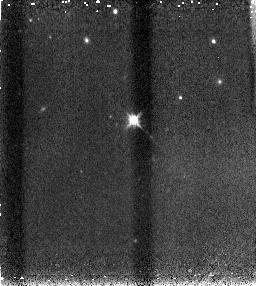
Target: SN2005CF. Instrument: NICMOS/NIC3. Filter: F160W. Exposure: 4 min. Observation ID: n90zl6030

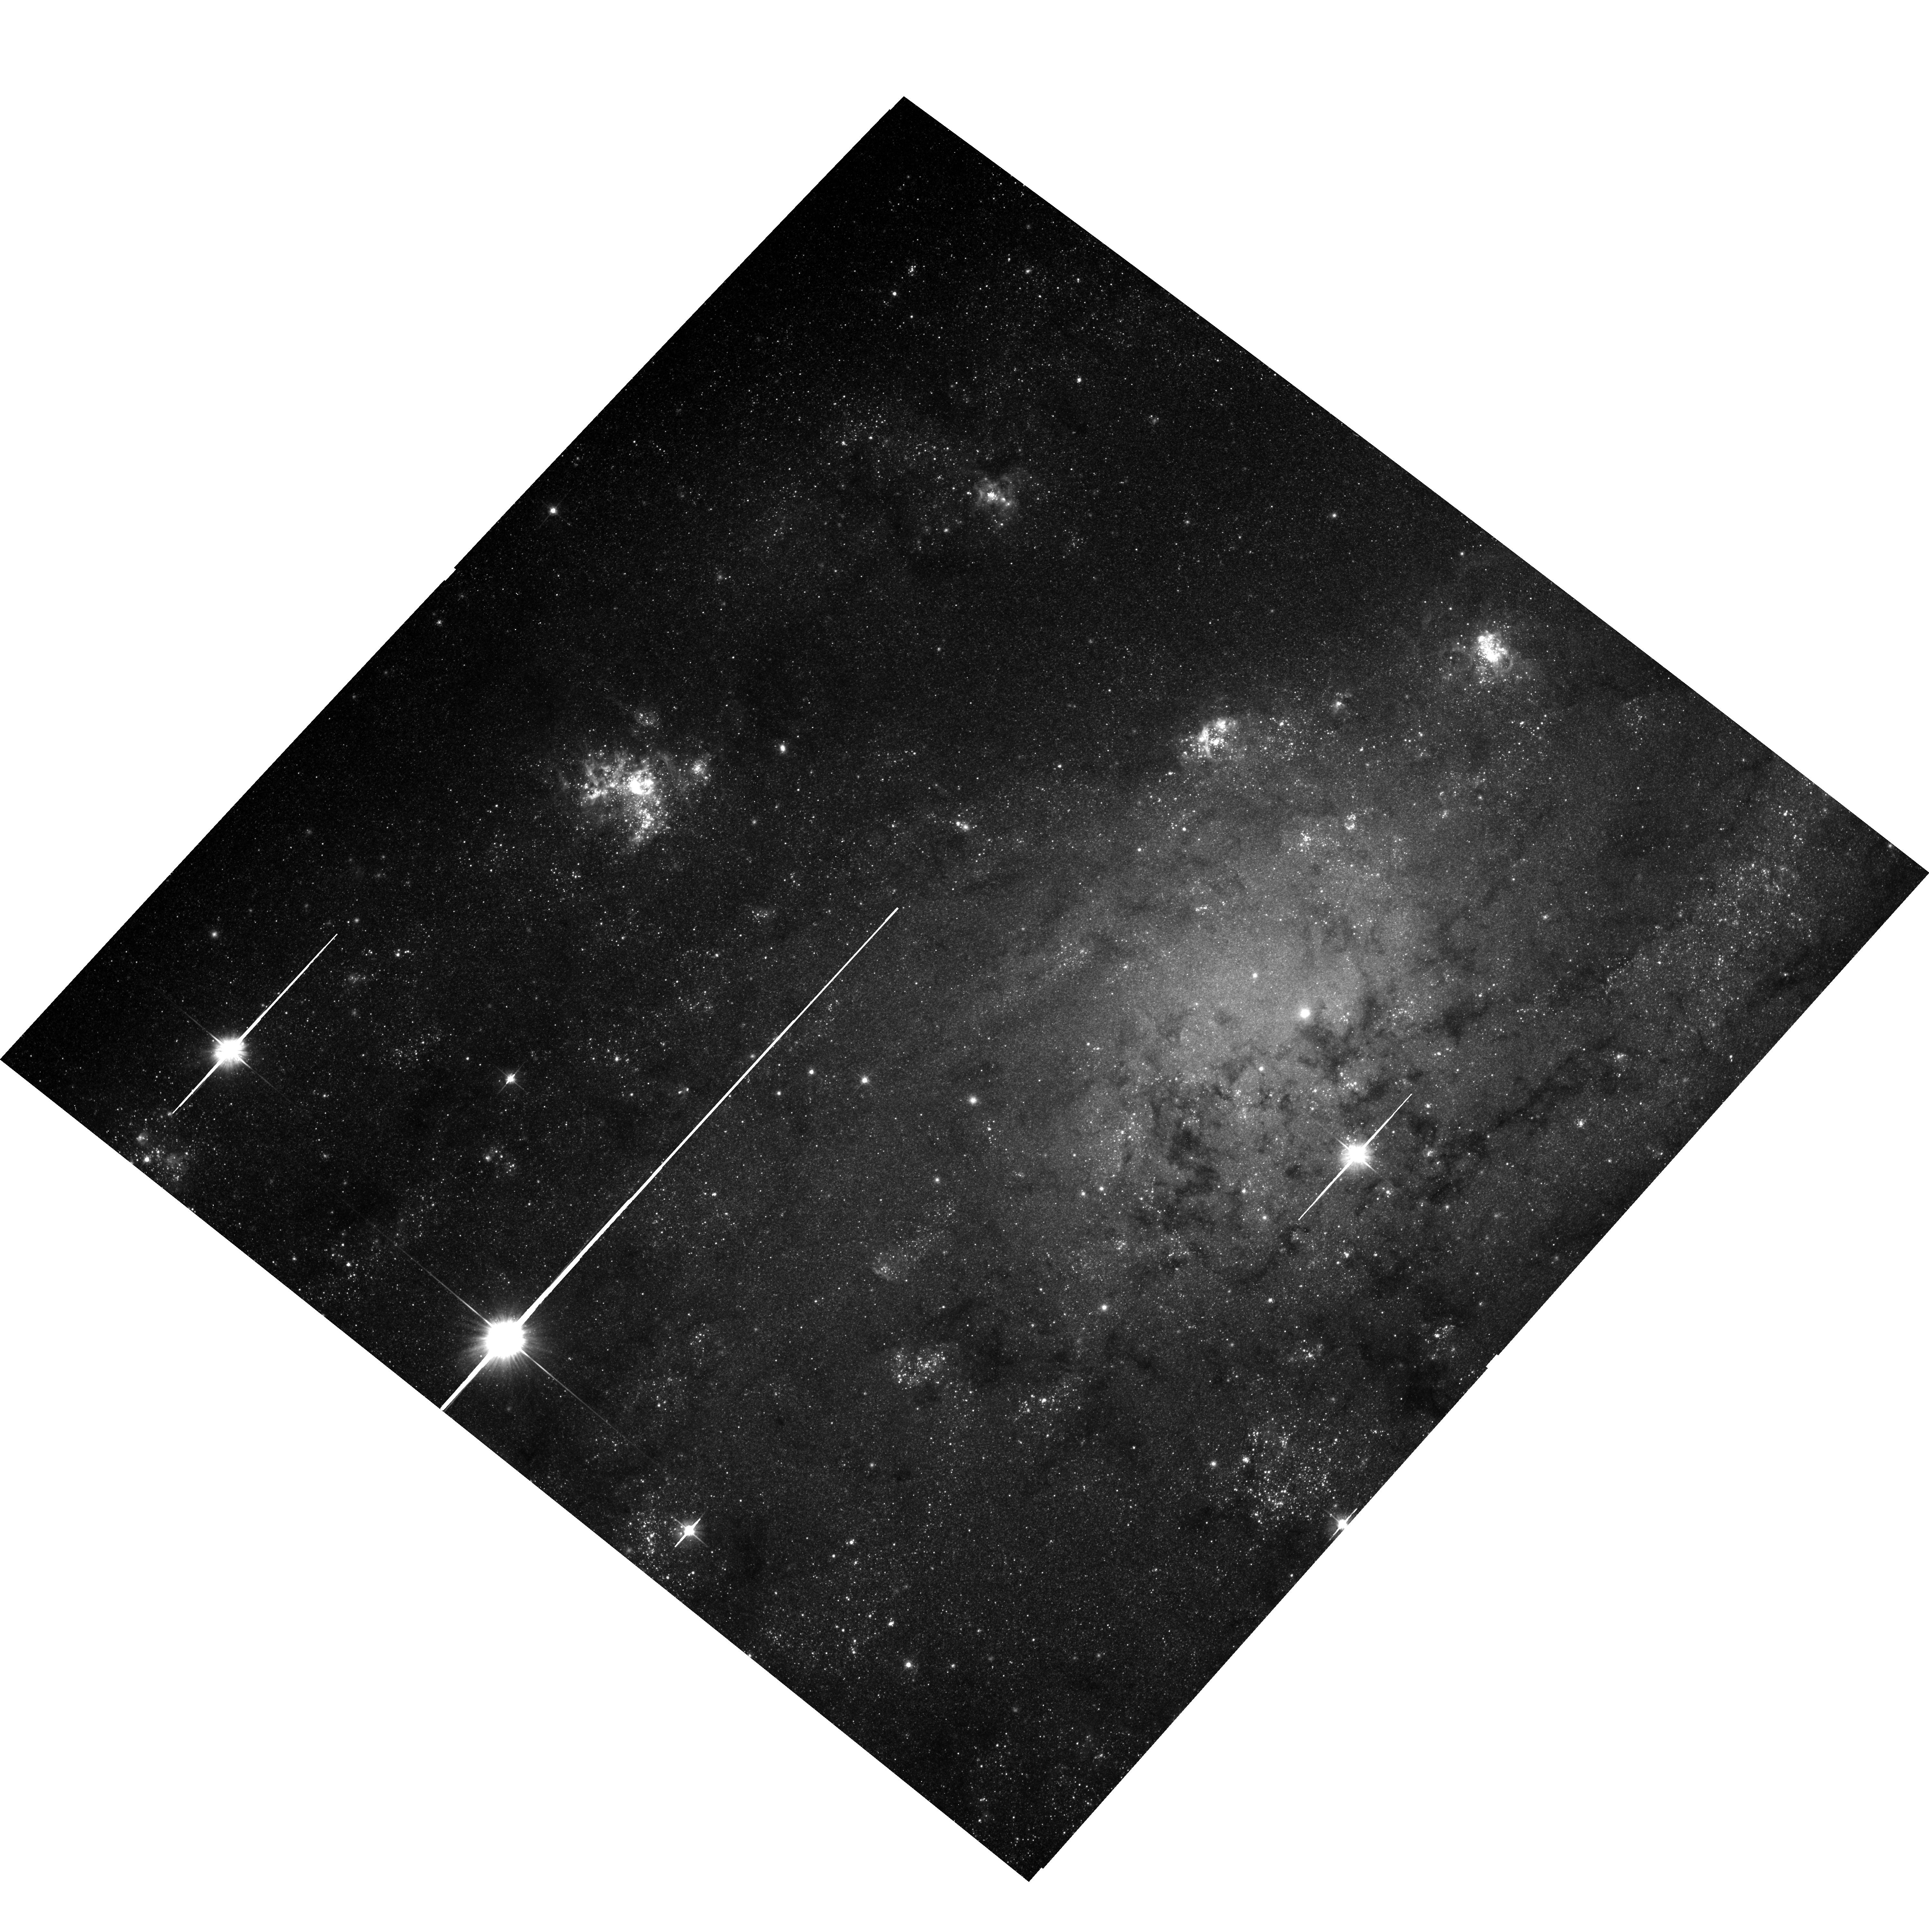
Target: SN-NGC2403-PR. Instrument: ACS/WFC. Filter: F606W. Exposure: 12 min. Observation ID: hst_10182_x1_acs_wfc_f606w_j90zx1

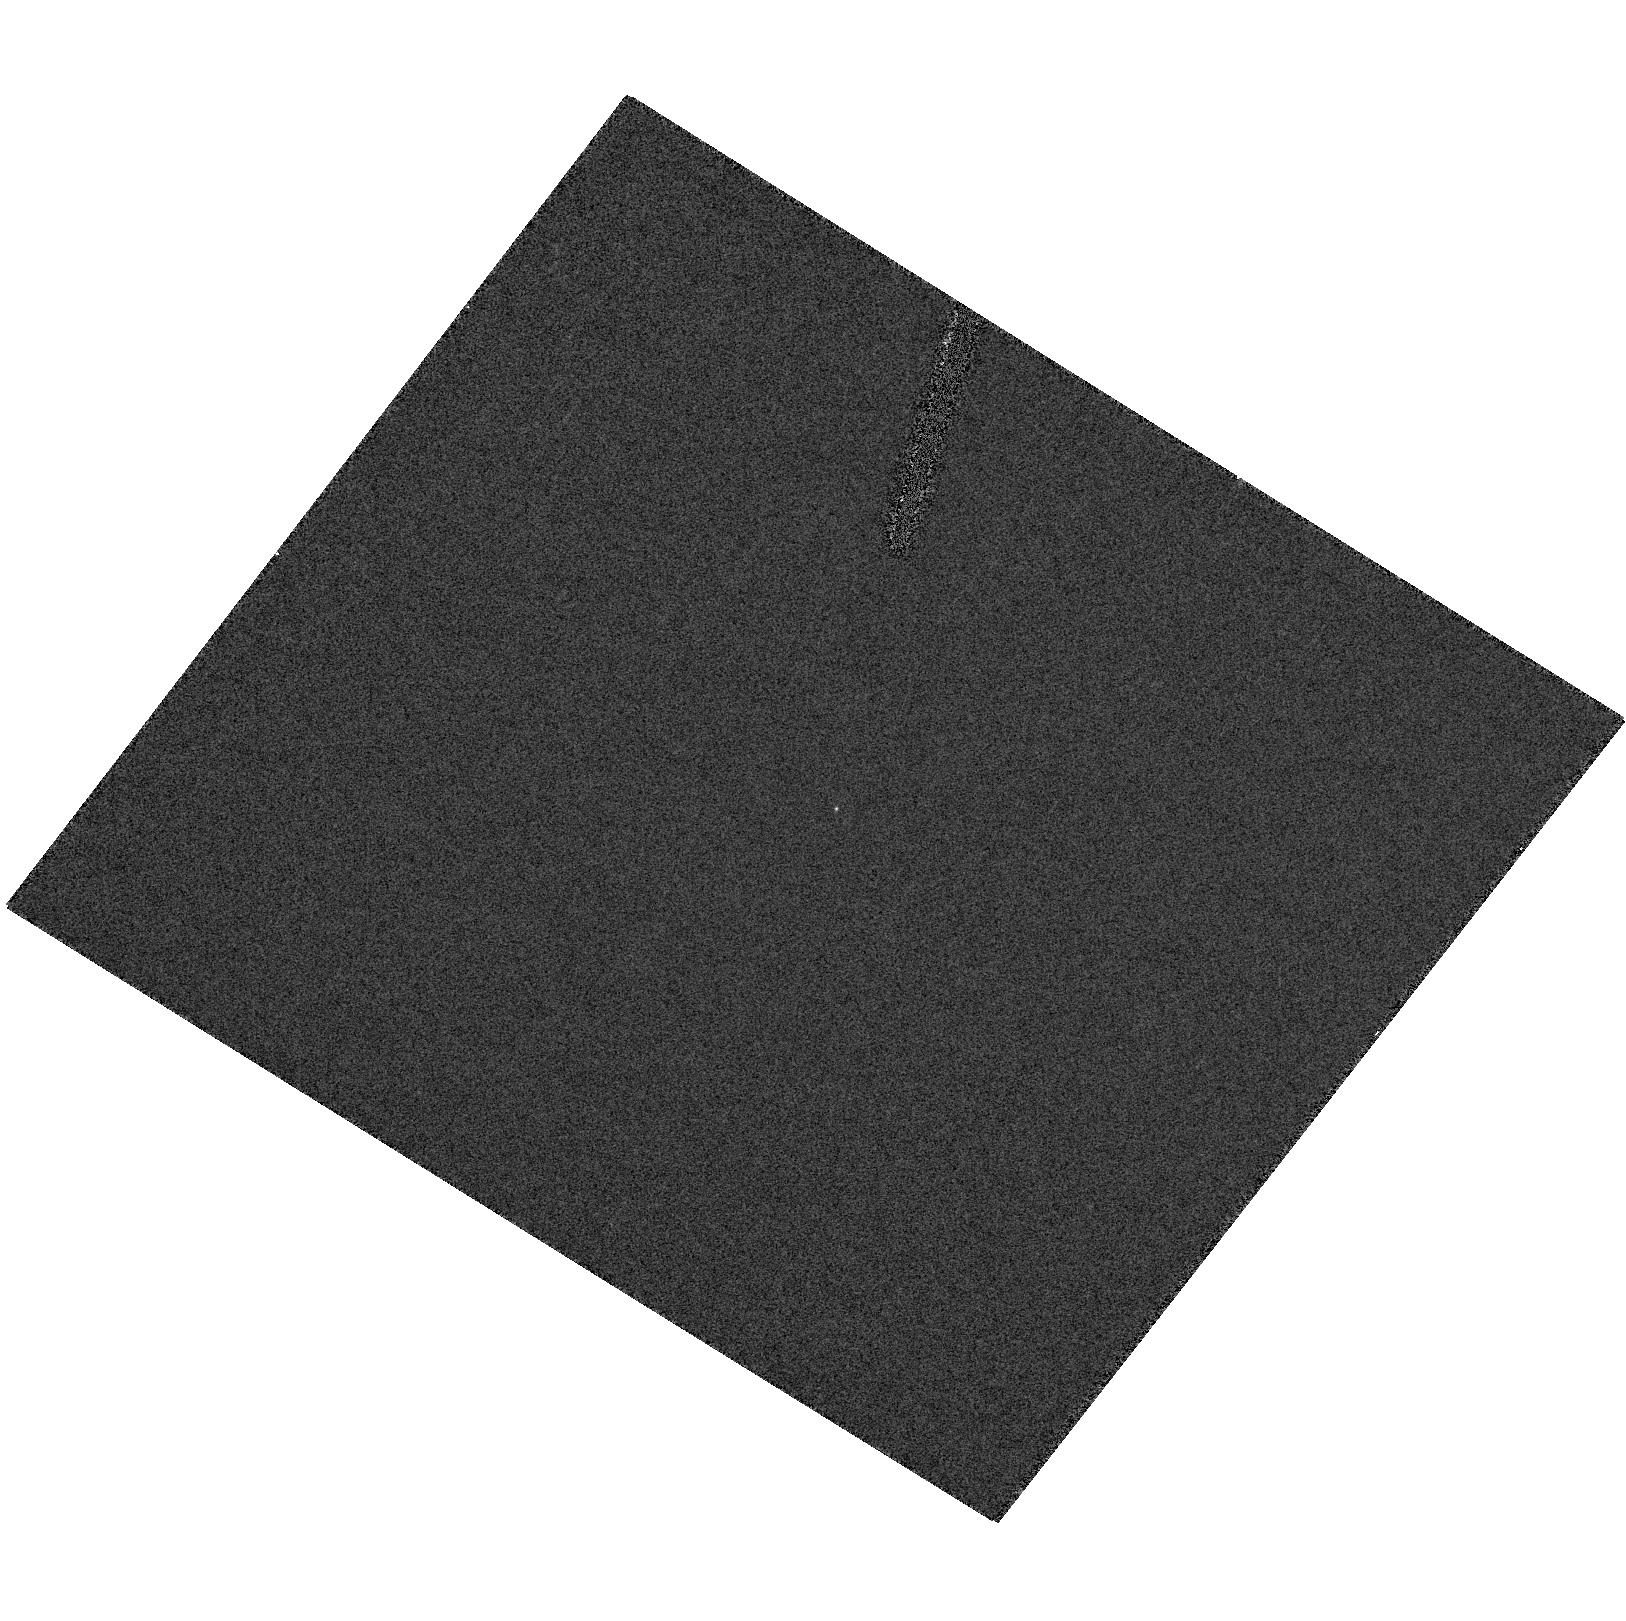
Target: SN2004EF. Instrument: ACS/HRC. Filter: F250W. Exposure: 2 min. Observation ID: hst_10182_a2_acs_hrc_f250w_j90za2

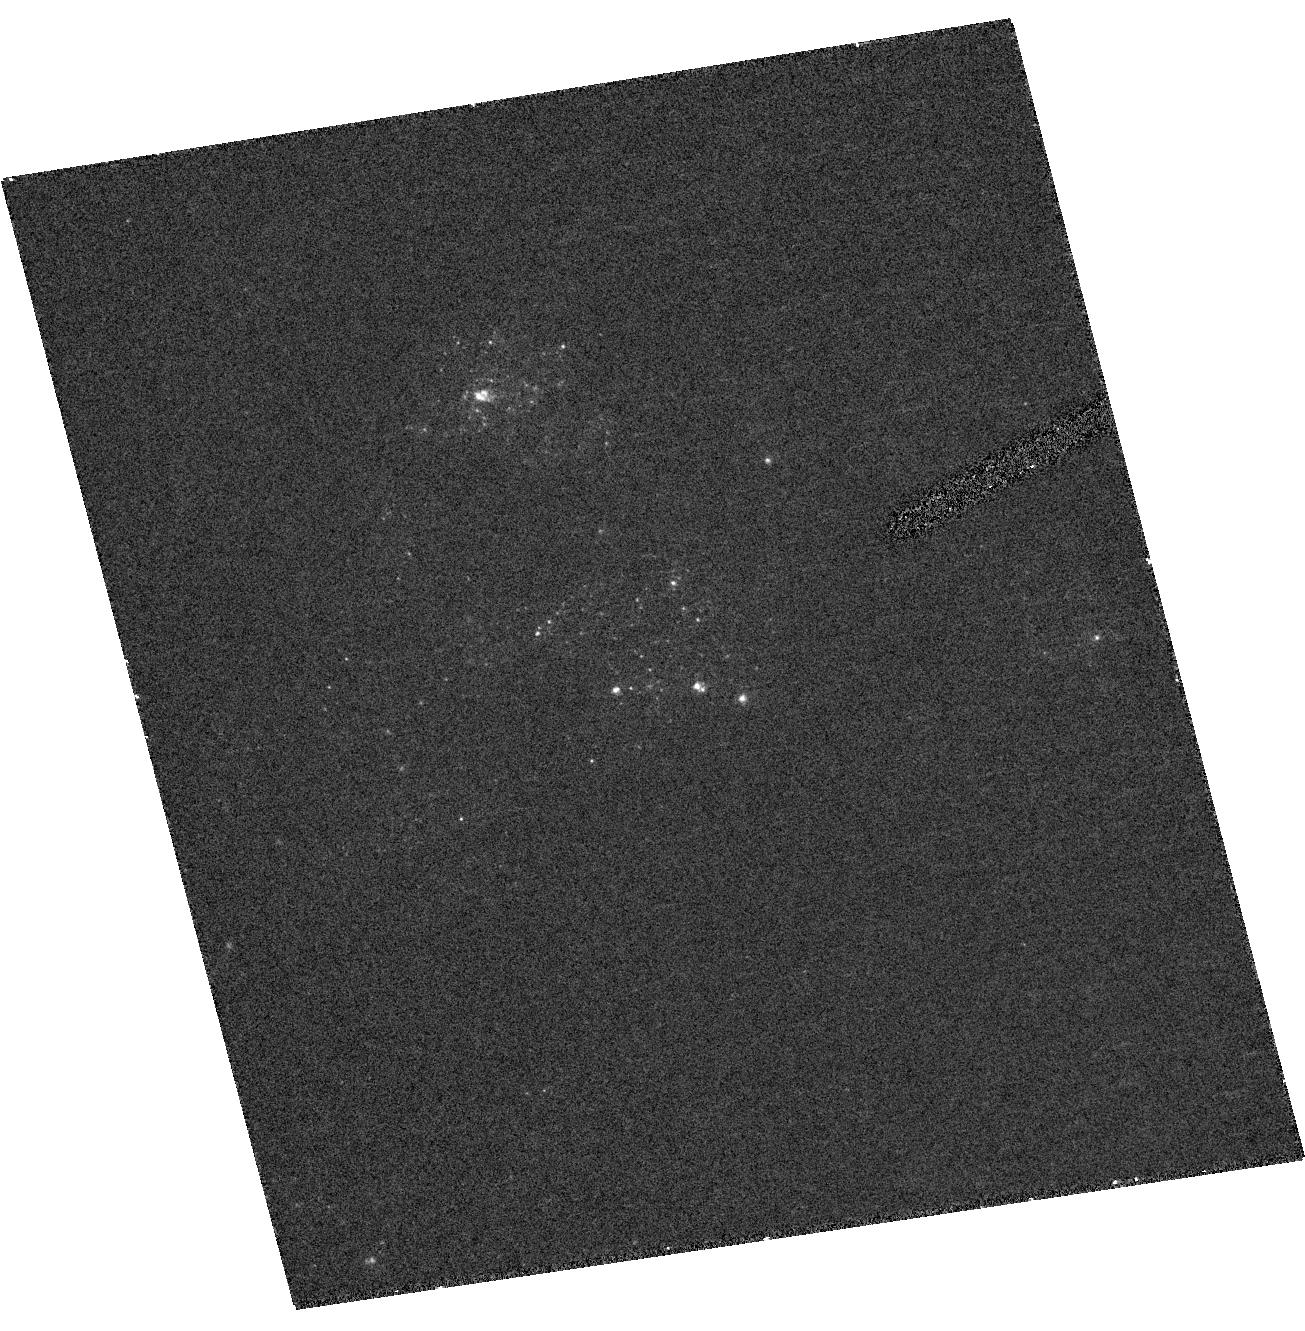
Target: SN2005CS. Instrument: ACS/HRC. Filter: F250W. Exposure: 8 min. Observation ID: hst_10182_p5_acs_hrc_f250w_j90zp5

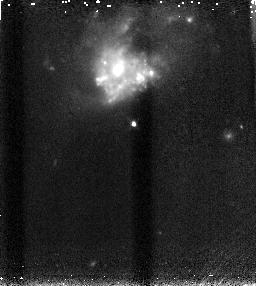
Target: SN2005M. Instrument: NICMOS/NIC3. Filter: F160W. Exposure: 4 min. Observation ID: n90ze2030

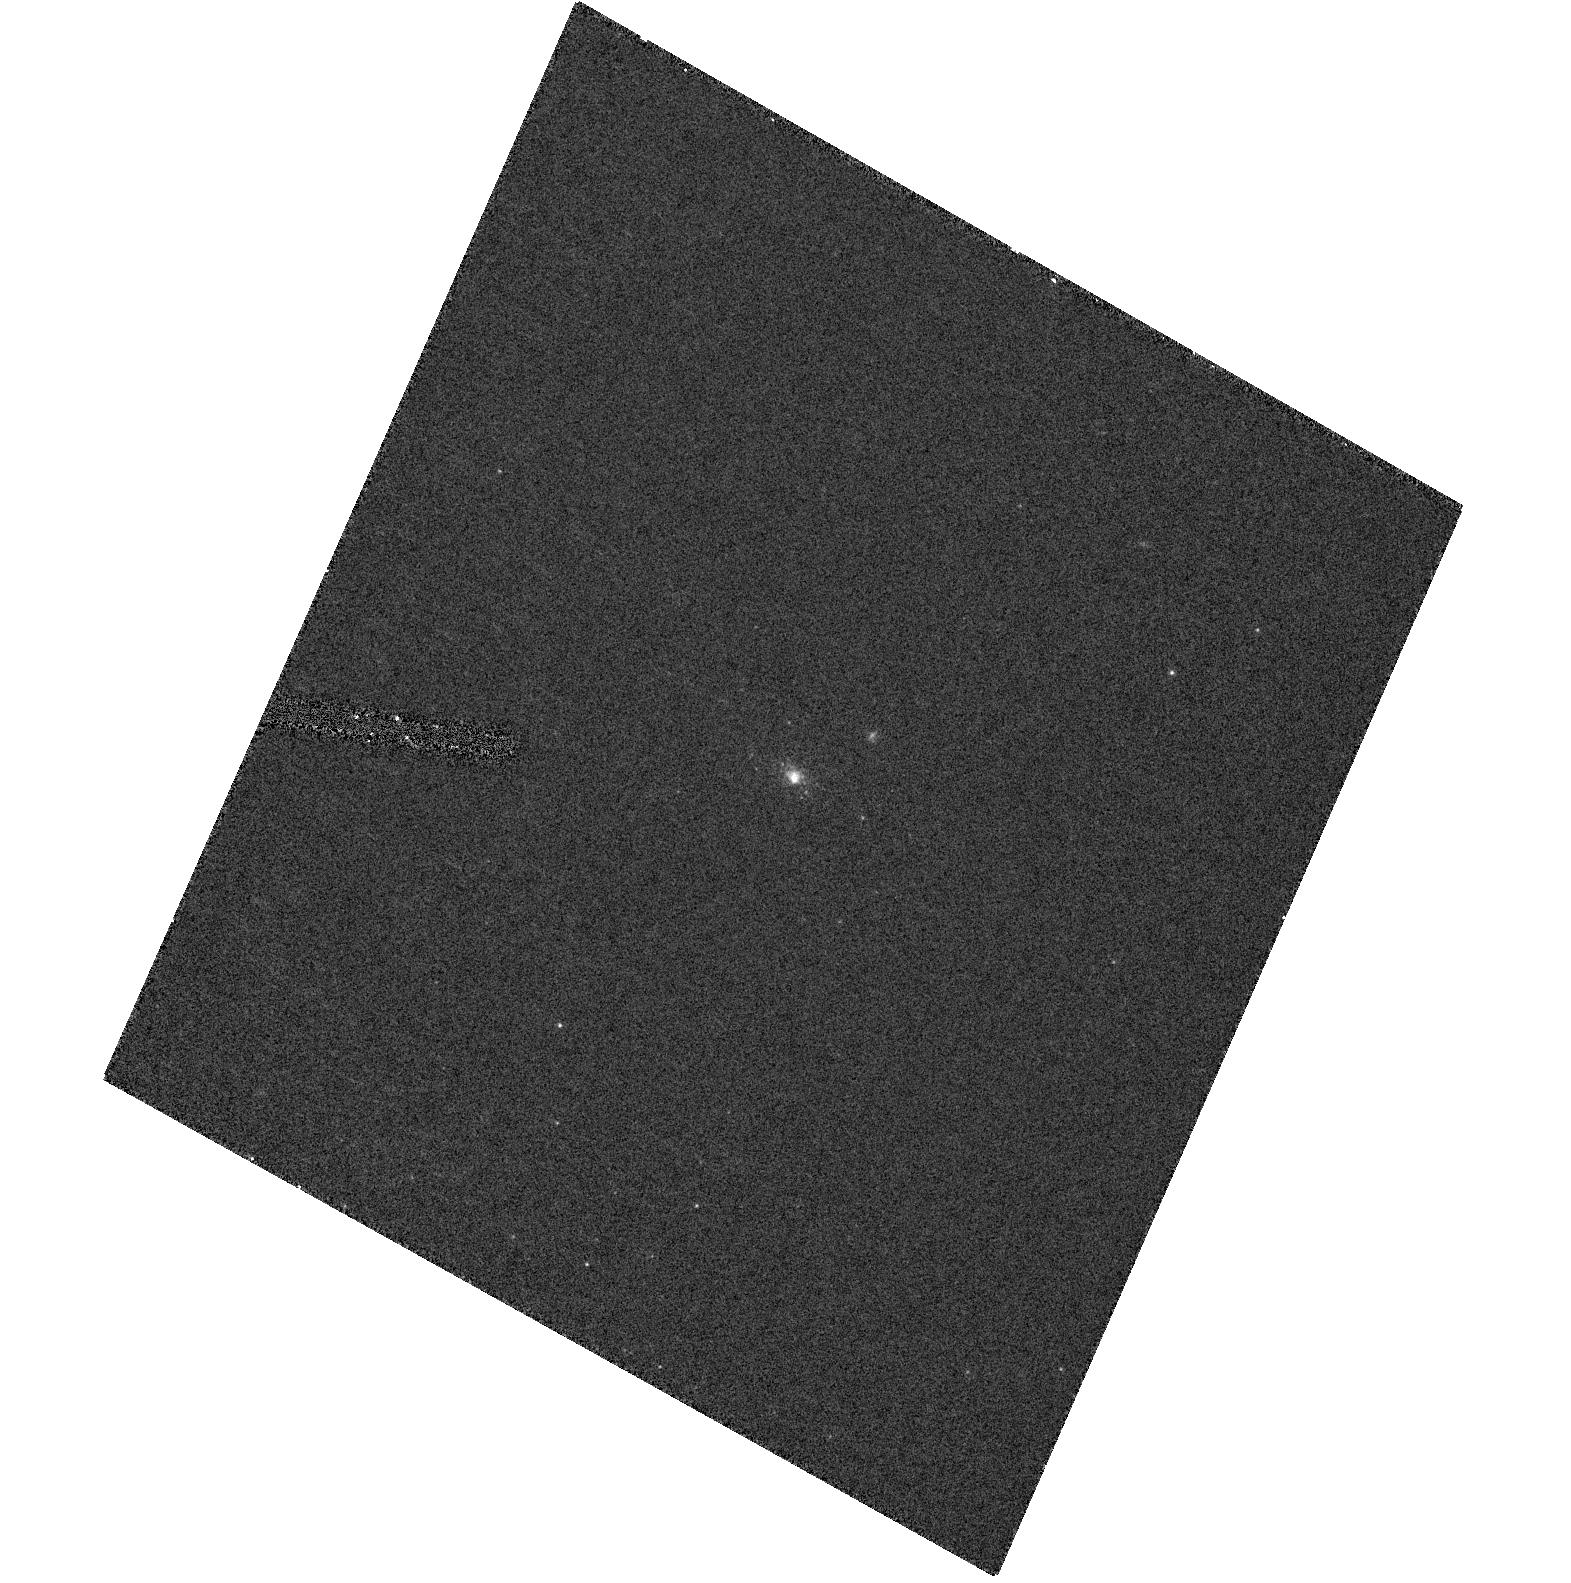
Target: SN-NGC2403. Instrument: ACS/HRC. Filter: F250W. Exposure: 6 min. Observation ID: hst_10182_y5_acs_hrc_f250w_j90zy5

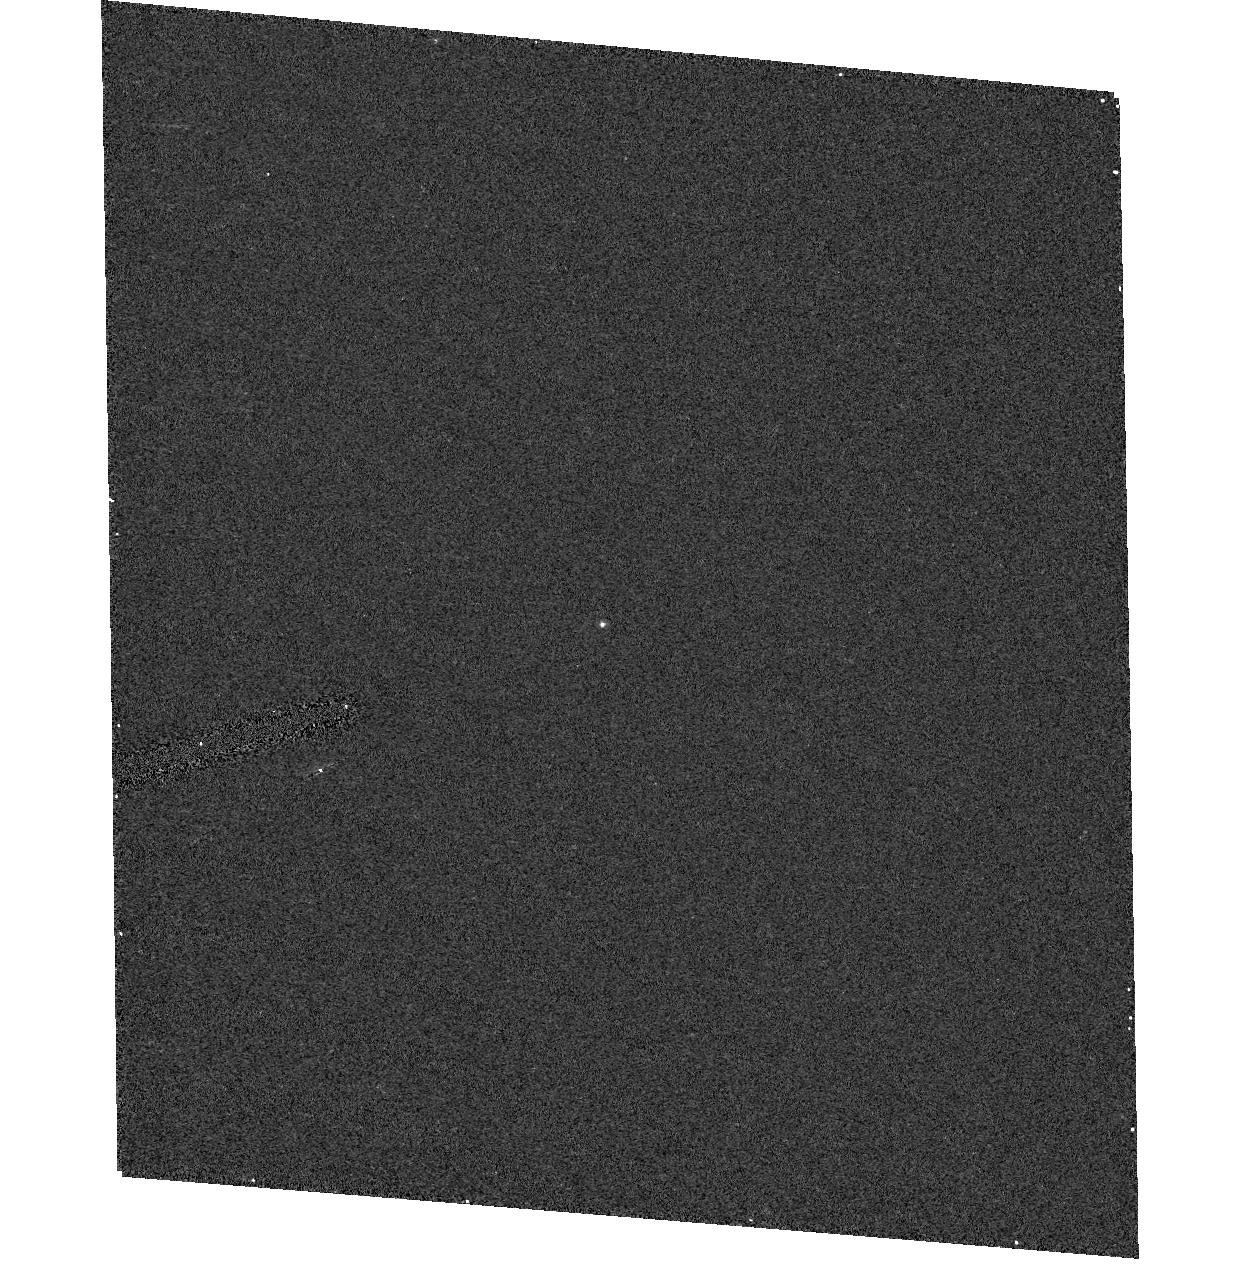
Target: SN2004DT. Instrument: ACS/HRC. Filter: F220W. Exposure: 2 min. Observation ID: hst_10182_n6_acs_hrc_f220w_j90zn6

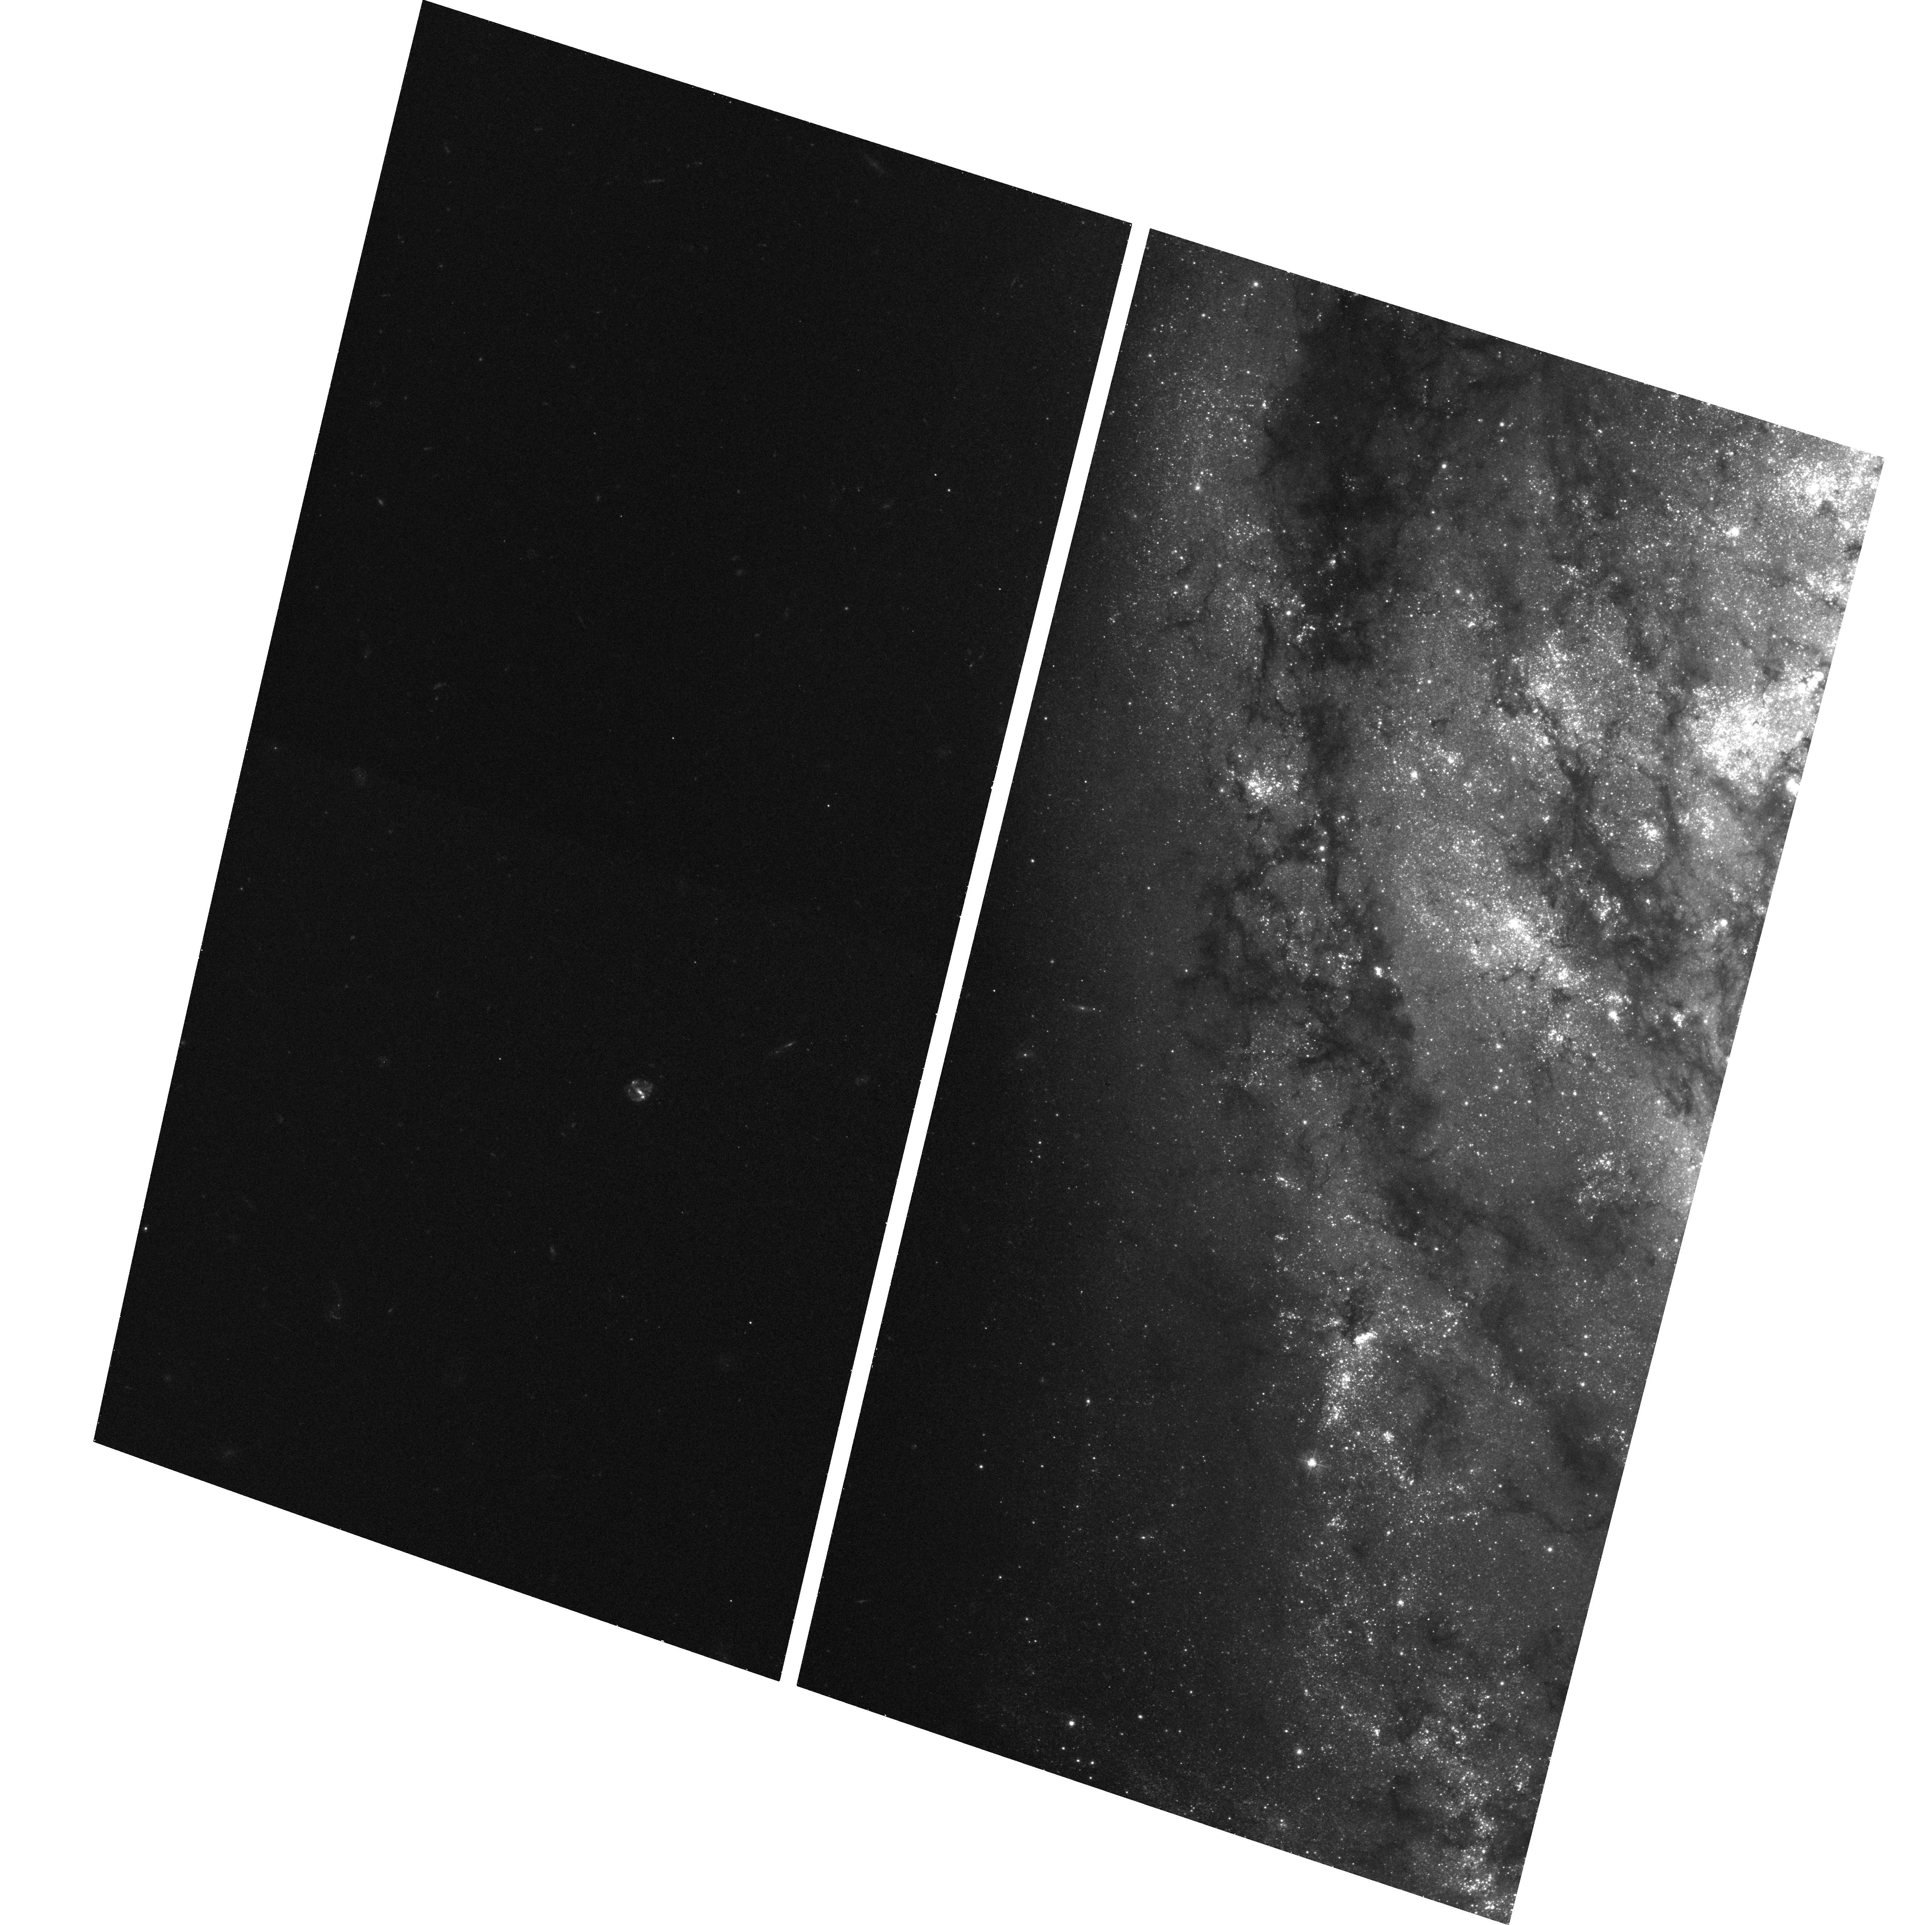
Target: field at RA 202.470°, Dec 47.177°. Instrument: ACS/WFC. Filter: F435W. Exposure: 24 min. Observation ID: hst_10182_pb_acs_wfc_f435w_j90zpb

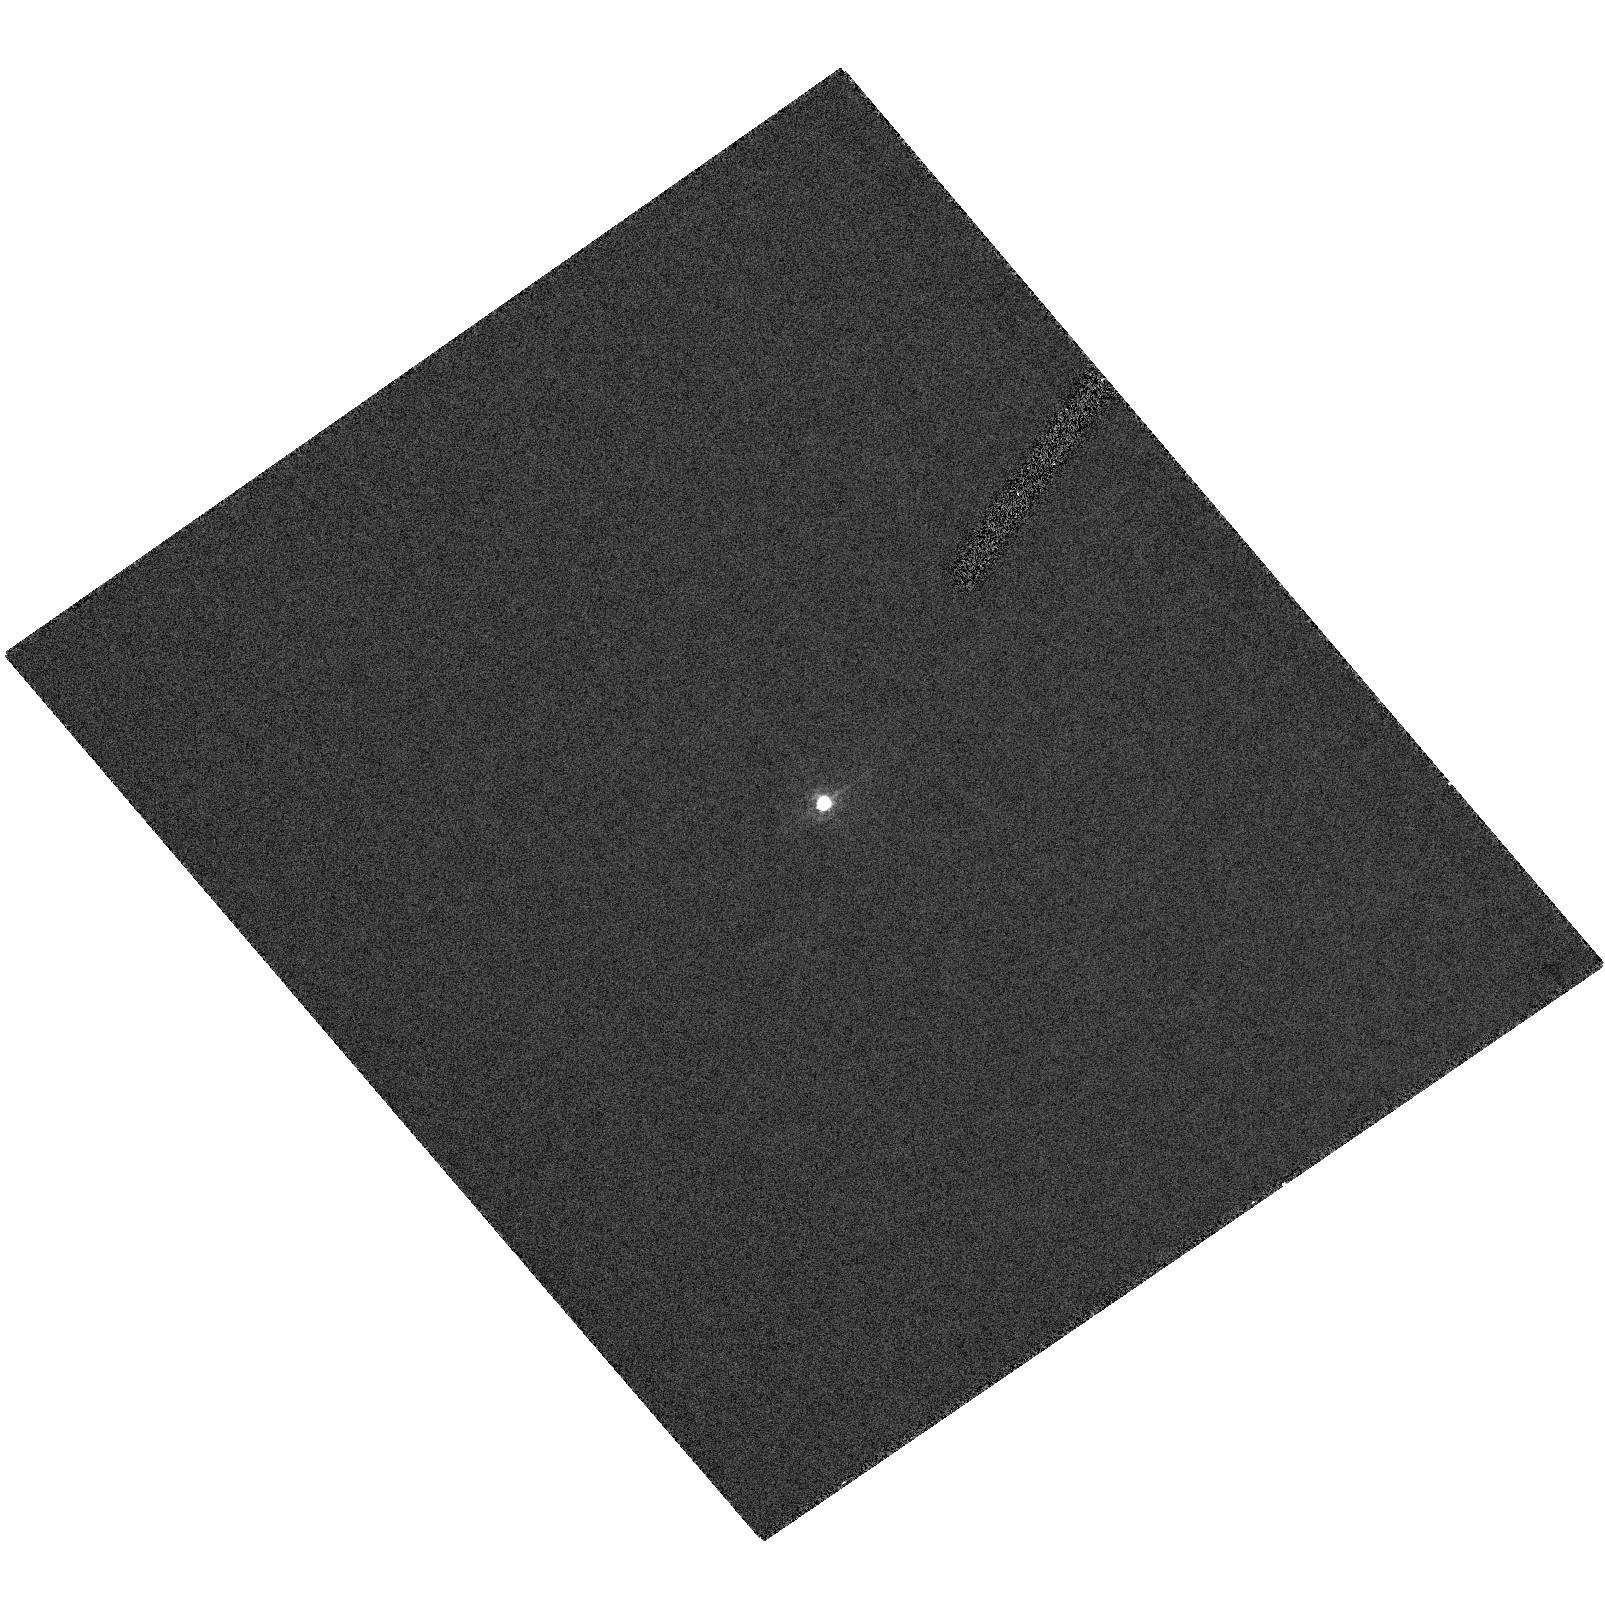
Target: SN2005CF. Instrument: ACS/HRC. Filter: F330W. Exposure: 1 min. Observation ID: hst_10182_k3_acs_hrc_f330w_j90zk3

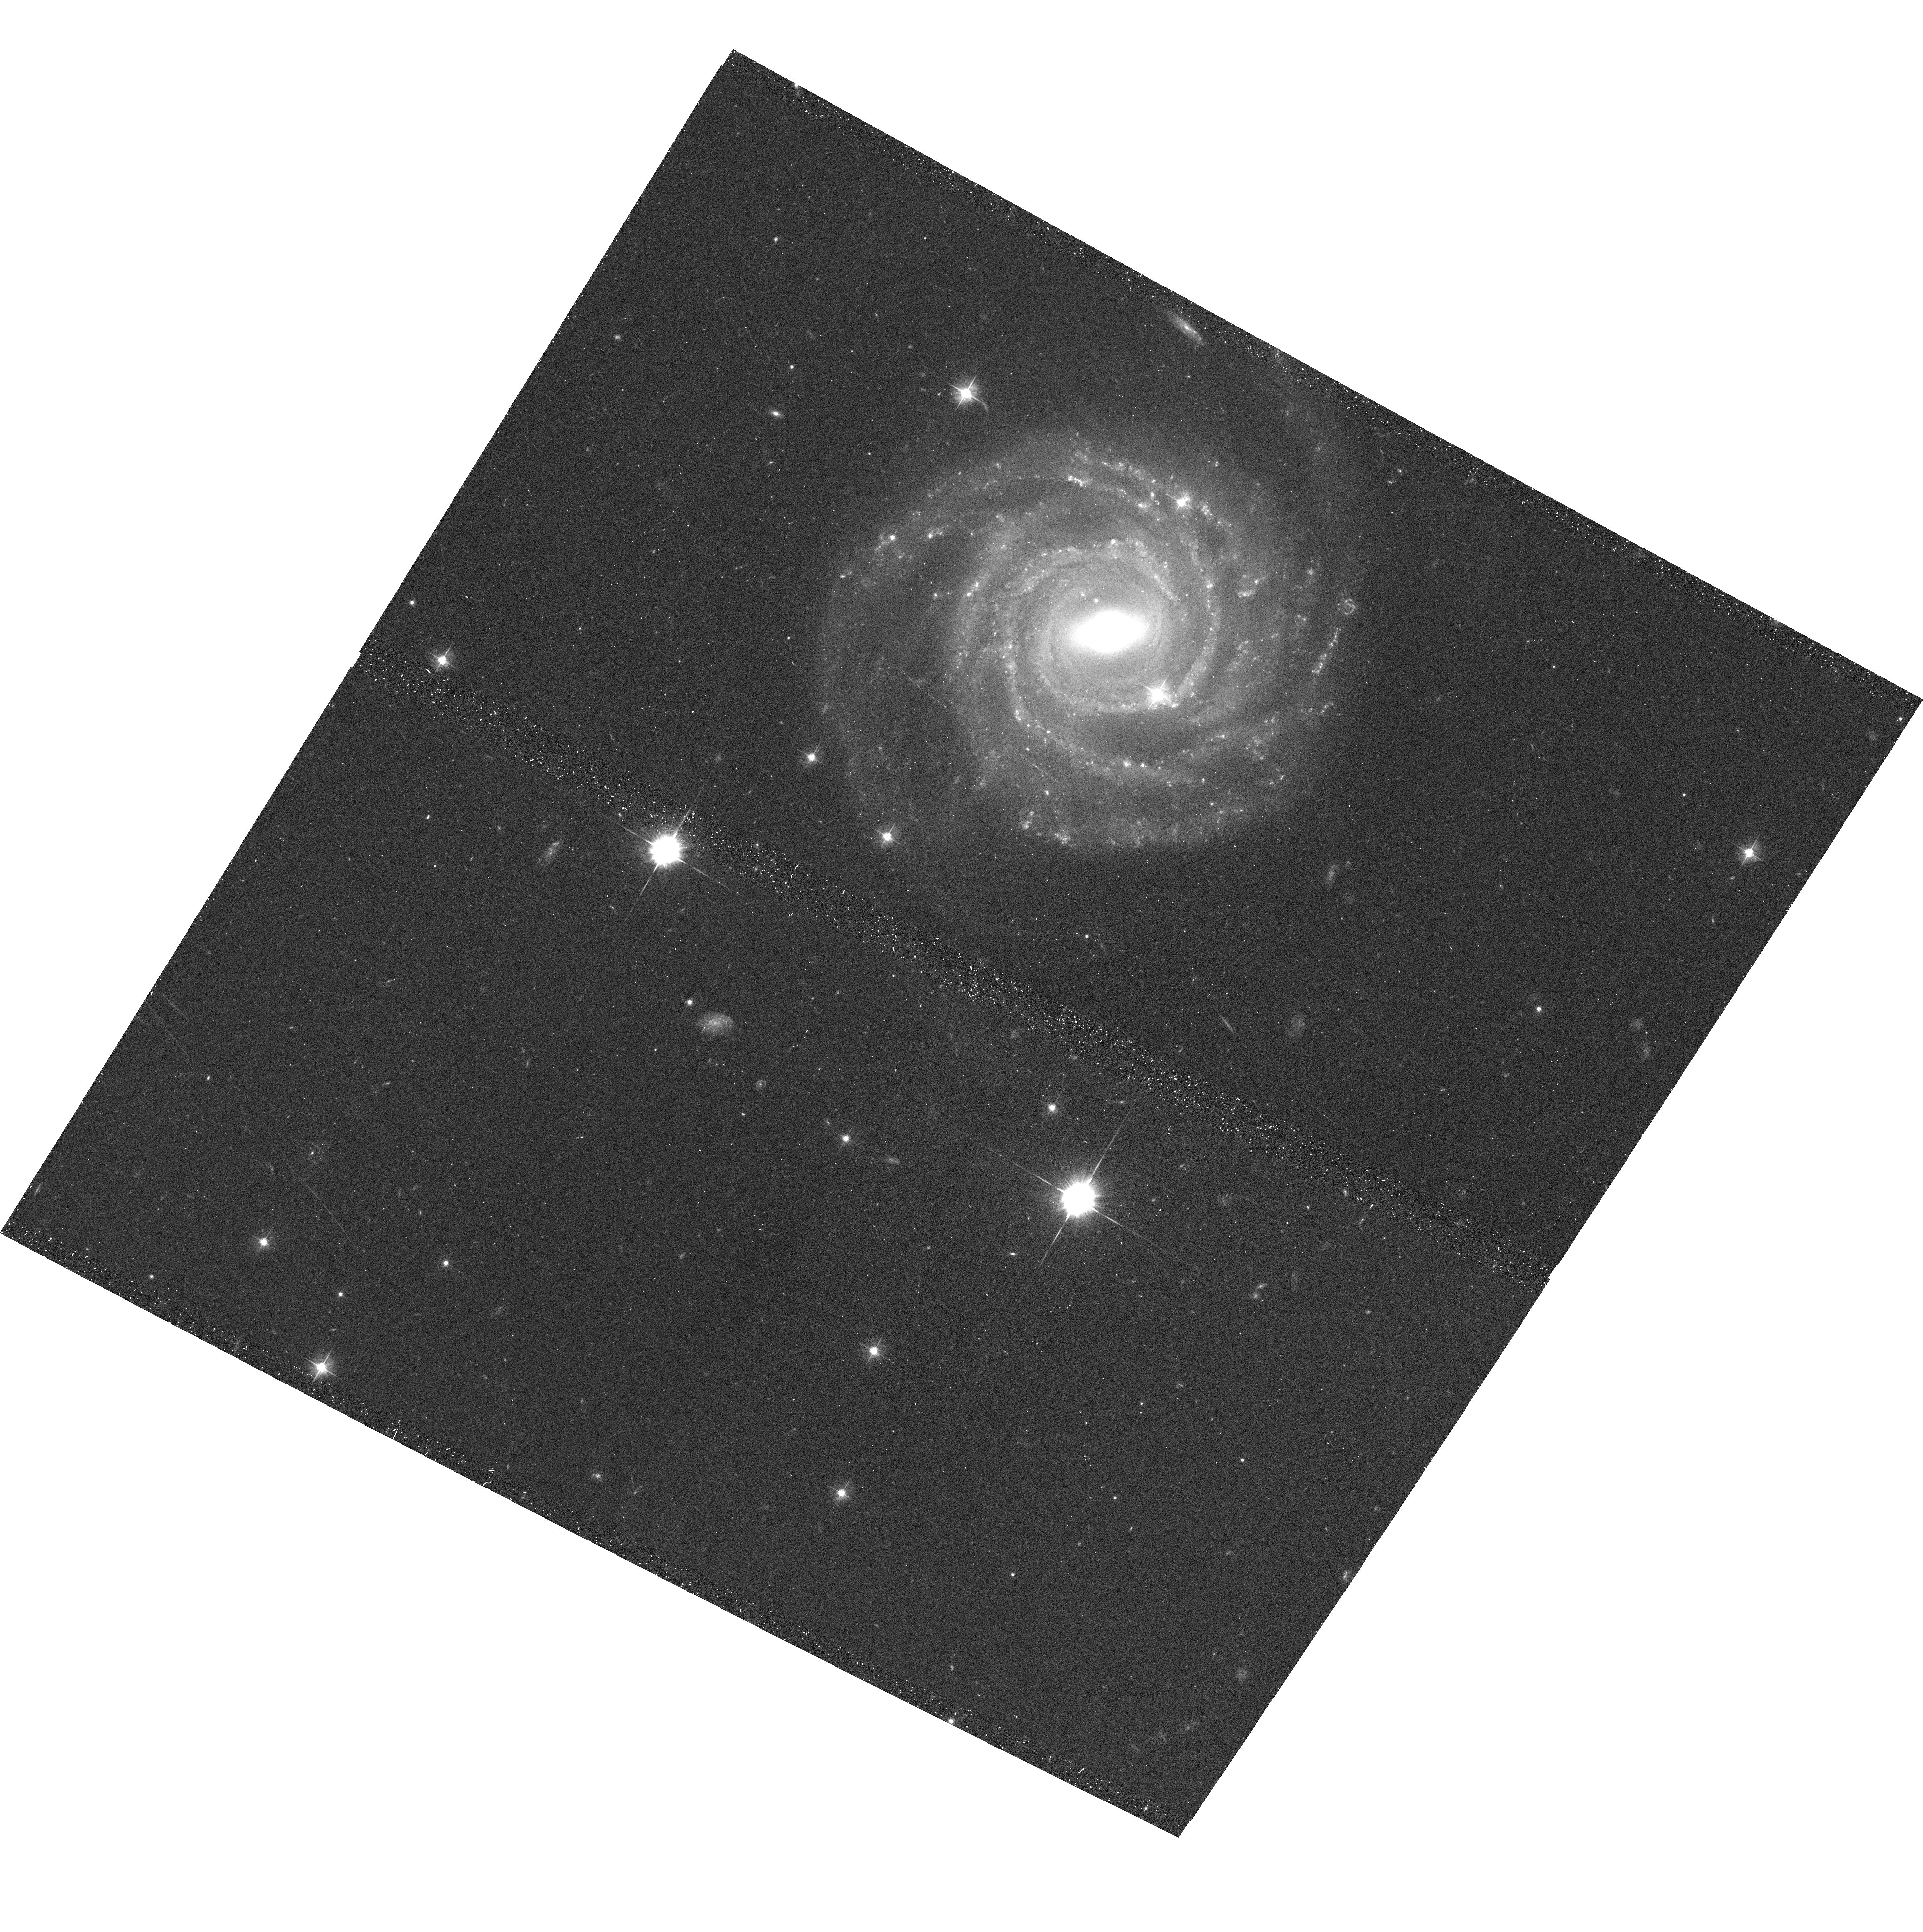
Target: SN2004EF. Instrument: ACS/WFC. Filter: F475W. Exposure: 19 min. Observation ID: hst_10182_a9_acs_wfc_f475w_j90za9

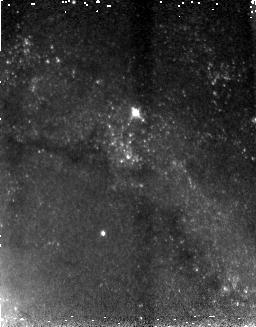
Target: SN2005CS. Instrument: NICMOS/NIC3. Filter: F110W. Exposure: 4 min. Observation ID: n90zq5020

Towards a Comprehensive Understanding of Type Ia Supernovae: The Necessity of UV Observations (PI: Filippenko, Alex V.)

Type Ia supernovae (SNe Ia) are very important to many diverse areas of astrophysics, from the chemical evolution of galaxies to observational cosmology which led to the discovery of dark energy and the accelerating Universe. However, the utility of SNe Ia as cosmological probes depends on the degree of our understanding of SN Ia physics, and various systematic effects such as cosmic chemical evolution. At present, the progenitors of SNe Ia and the exact explosion mechanisms are still poorly understood, as are evolutionary effects on SN Ia peak luminosities. Since early-time UV spectra and light curves of nearby SNe Ia can directly address these questions, we propose an approach consisting of two observational components: (1) Detailed studies of two very bright, young, nearby SNe Ia with HST UV spectroscopy at 13 epochs within the first 1.5 months after discovery; and (2) studies of correlations with luminosity for five somewhat more distant Hubble-flow SNe Ia, for which relative luminosities can be determined with precision, using 8 epochs of HST UV spectroscopy and/or broad-band imaging. The HST data, along with extensive ground-based optical to near-IR observations, will be analyzed with state-of-the-art models to probe SN Ia explosion physics and constrain the nature of the progenitors. The results will form the basis for the next phase of precision cosmology measurements using SNe Ia, allowing us to more fully capitalize on the substantial past (and future) investments of time made with HST in observations of high-redshift SNe Ia.